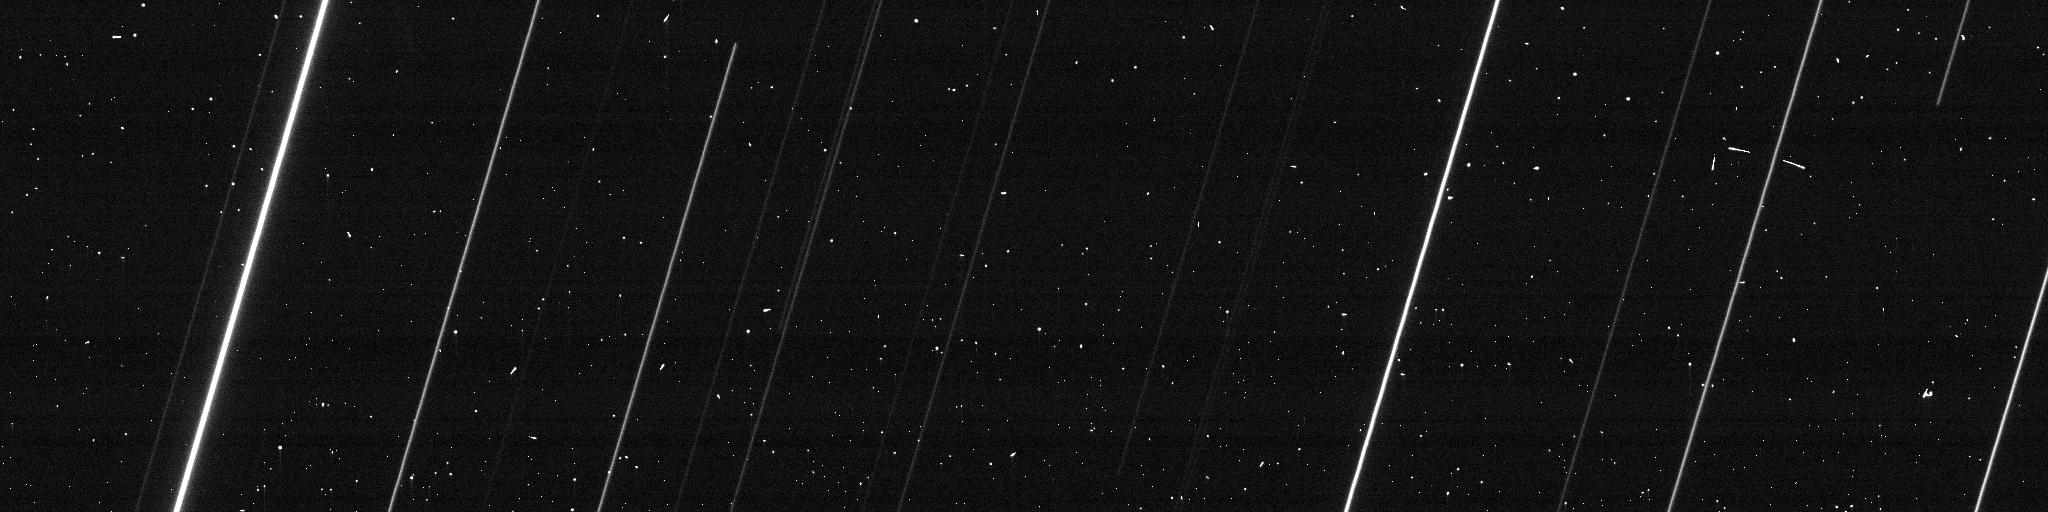
Target: PHAETHON-CLONE. Instrument: ACS/WFC. Filter: F606W. Exposure: 1 min. Observation ID: jditb3uyq

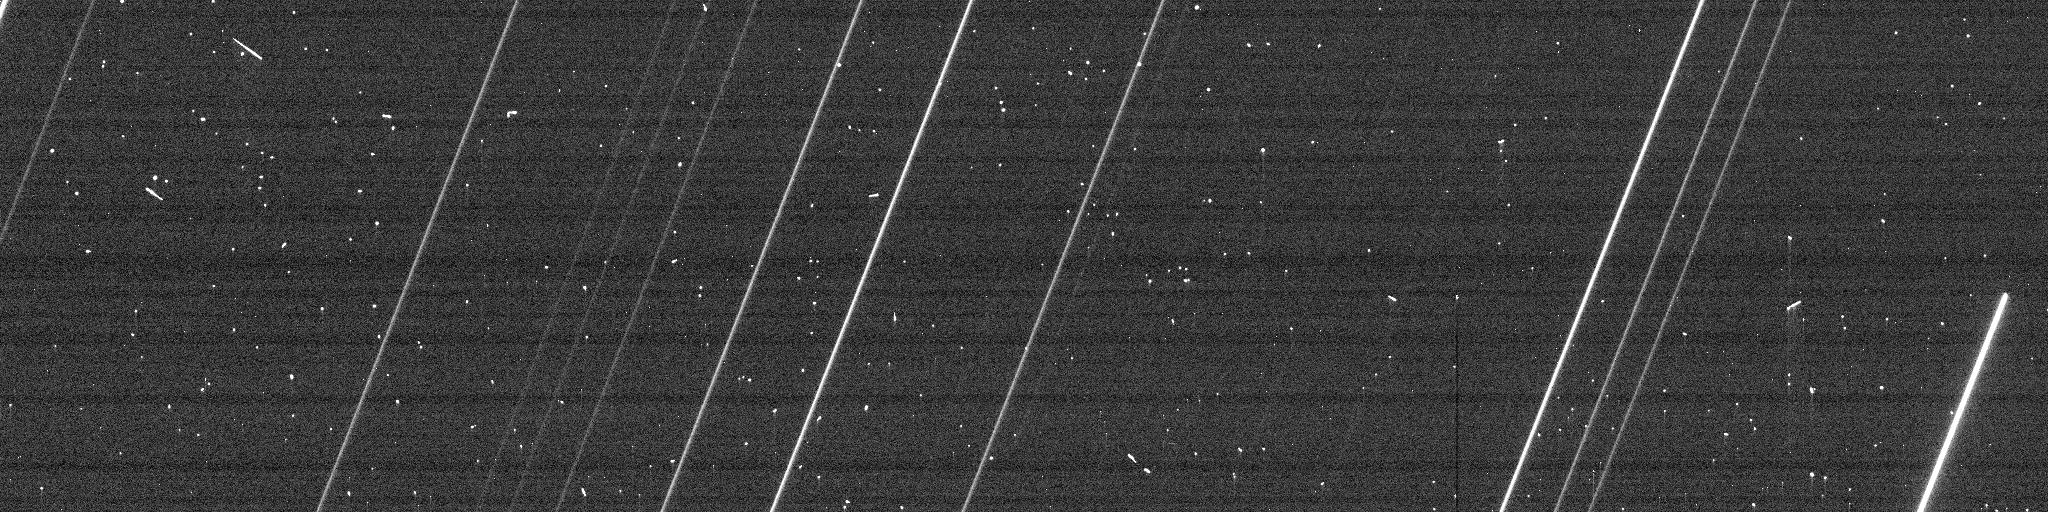
Target: PHAETHON-CLONE. Instrument: ACS/WFC. Filter: F606W. Exposure: 1 min. Observation ID: jditb4vmq

Active Asteroid (3200) Phaethon during its unusually close approach to Earth (PI: Ye, Quanzhi)

The unusual asteroid and possible dormant comet (3200) Phaethon will pass 0.069 AU (27 lunar distances) from the Earth in Dec 2017, the closest since its discovery in 1983 and also until 2093. Phaethon is classified as an asteroid but has been associated with the strong Geminid meteor shower, implying significant mass loss during its previous orbits of which the mechanism remains poorly understood. We hereby request two HST GO orbits to observe Phaethon with HST/ACS during its flyby in Dec 2017. Our goal is to look for accompanying meter-sized fragments as well as to detect the associated dust (meteoroid) dust trail. The proposed observation will provide valuable information for the origin of Phaethon's mass loss. HST's high angular resolution and sensitivity is critical for achiving the maximum science return from this unprecedented clost approach.